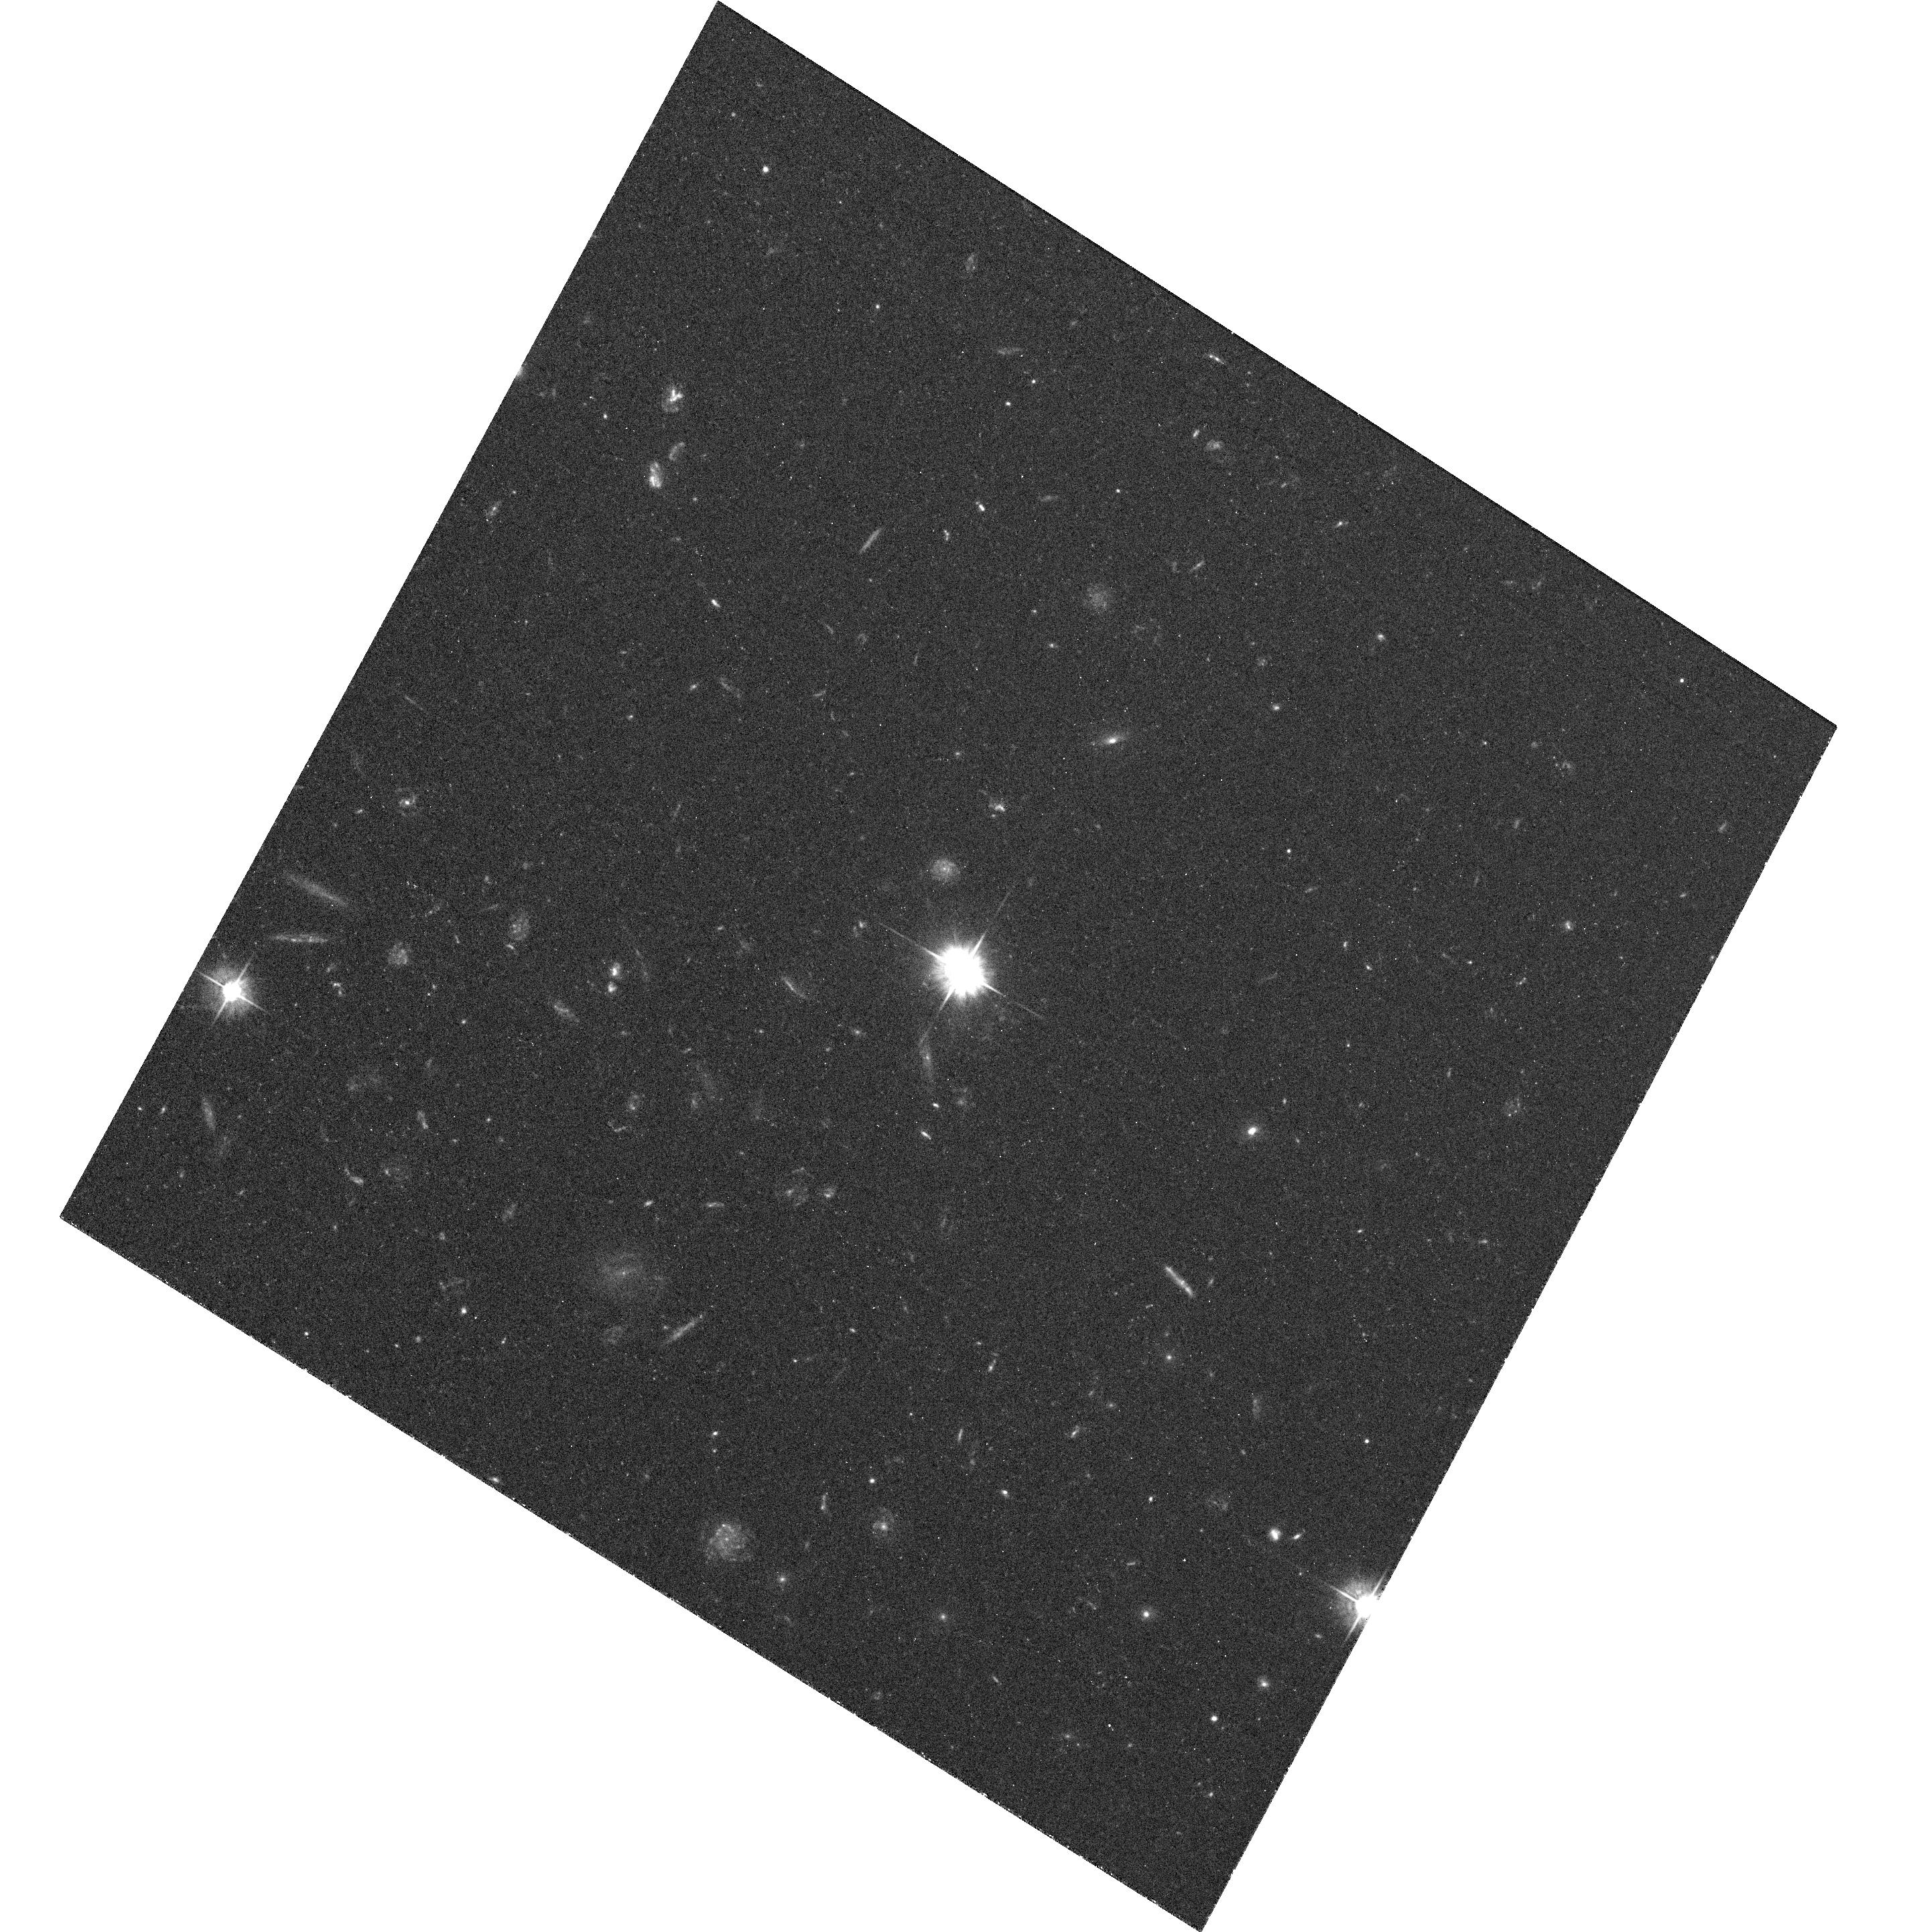
Target: 4C-19.44. Instrument: ACS/WFC. Filter: F475W. Exposure: 1.3 h. Observation ID: hst_10762_01_acs_wfc_f475w_j9k301

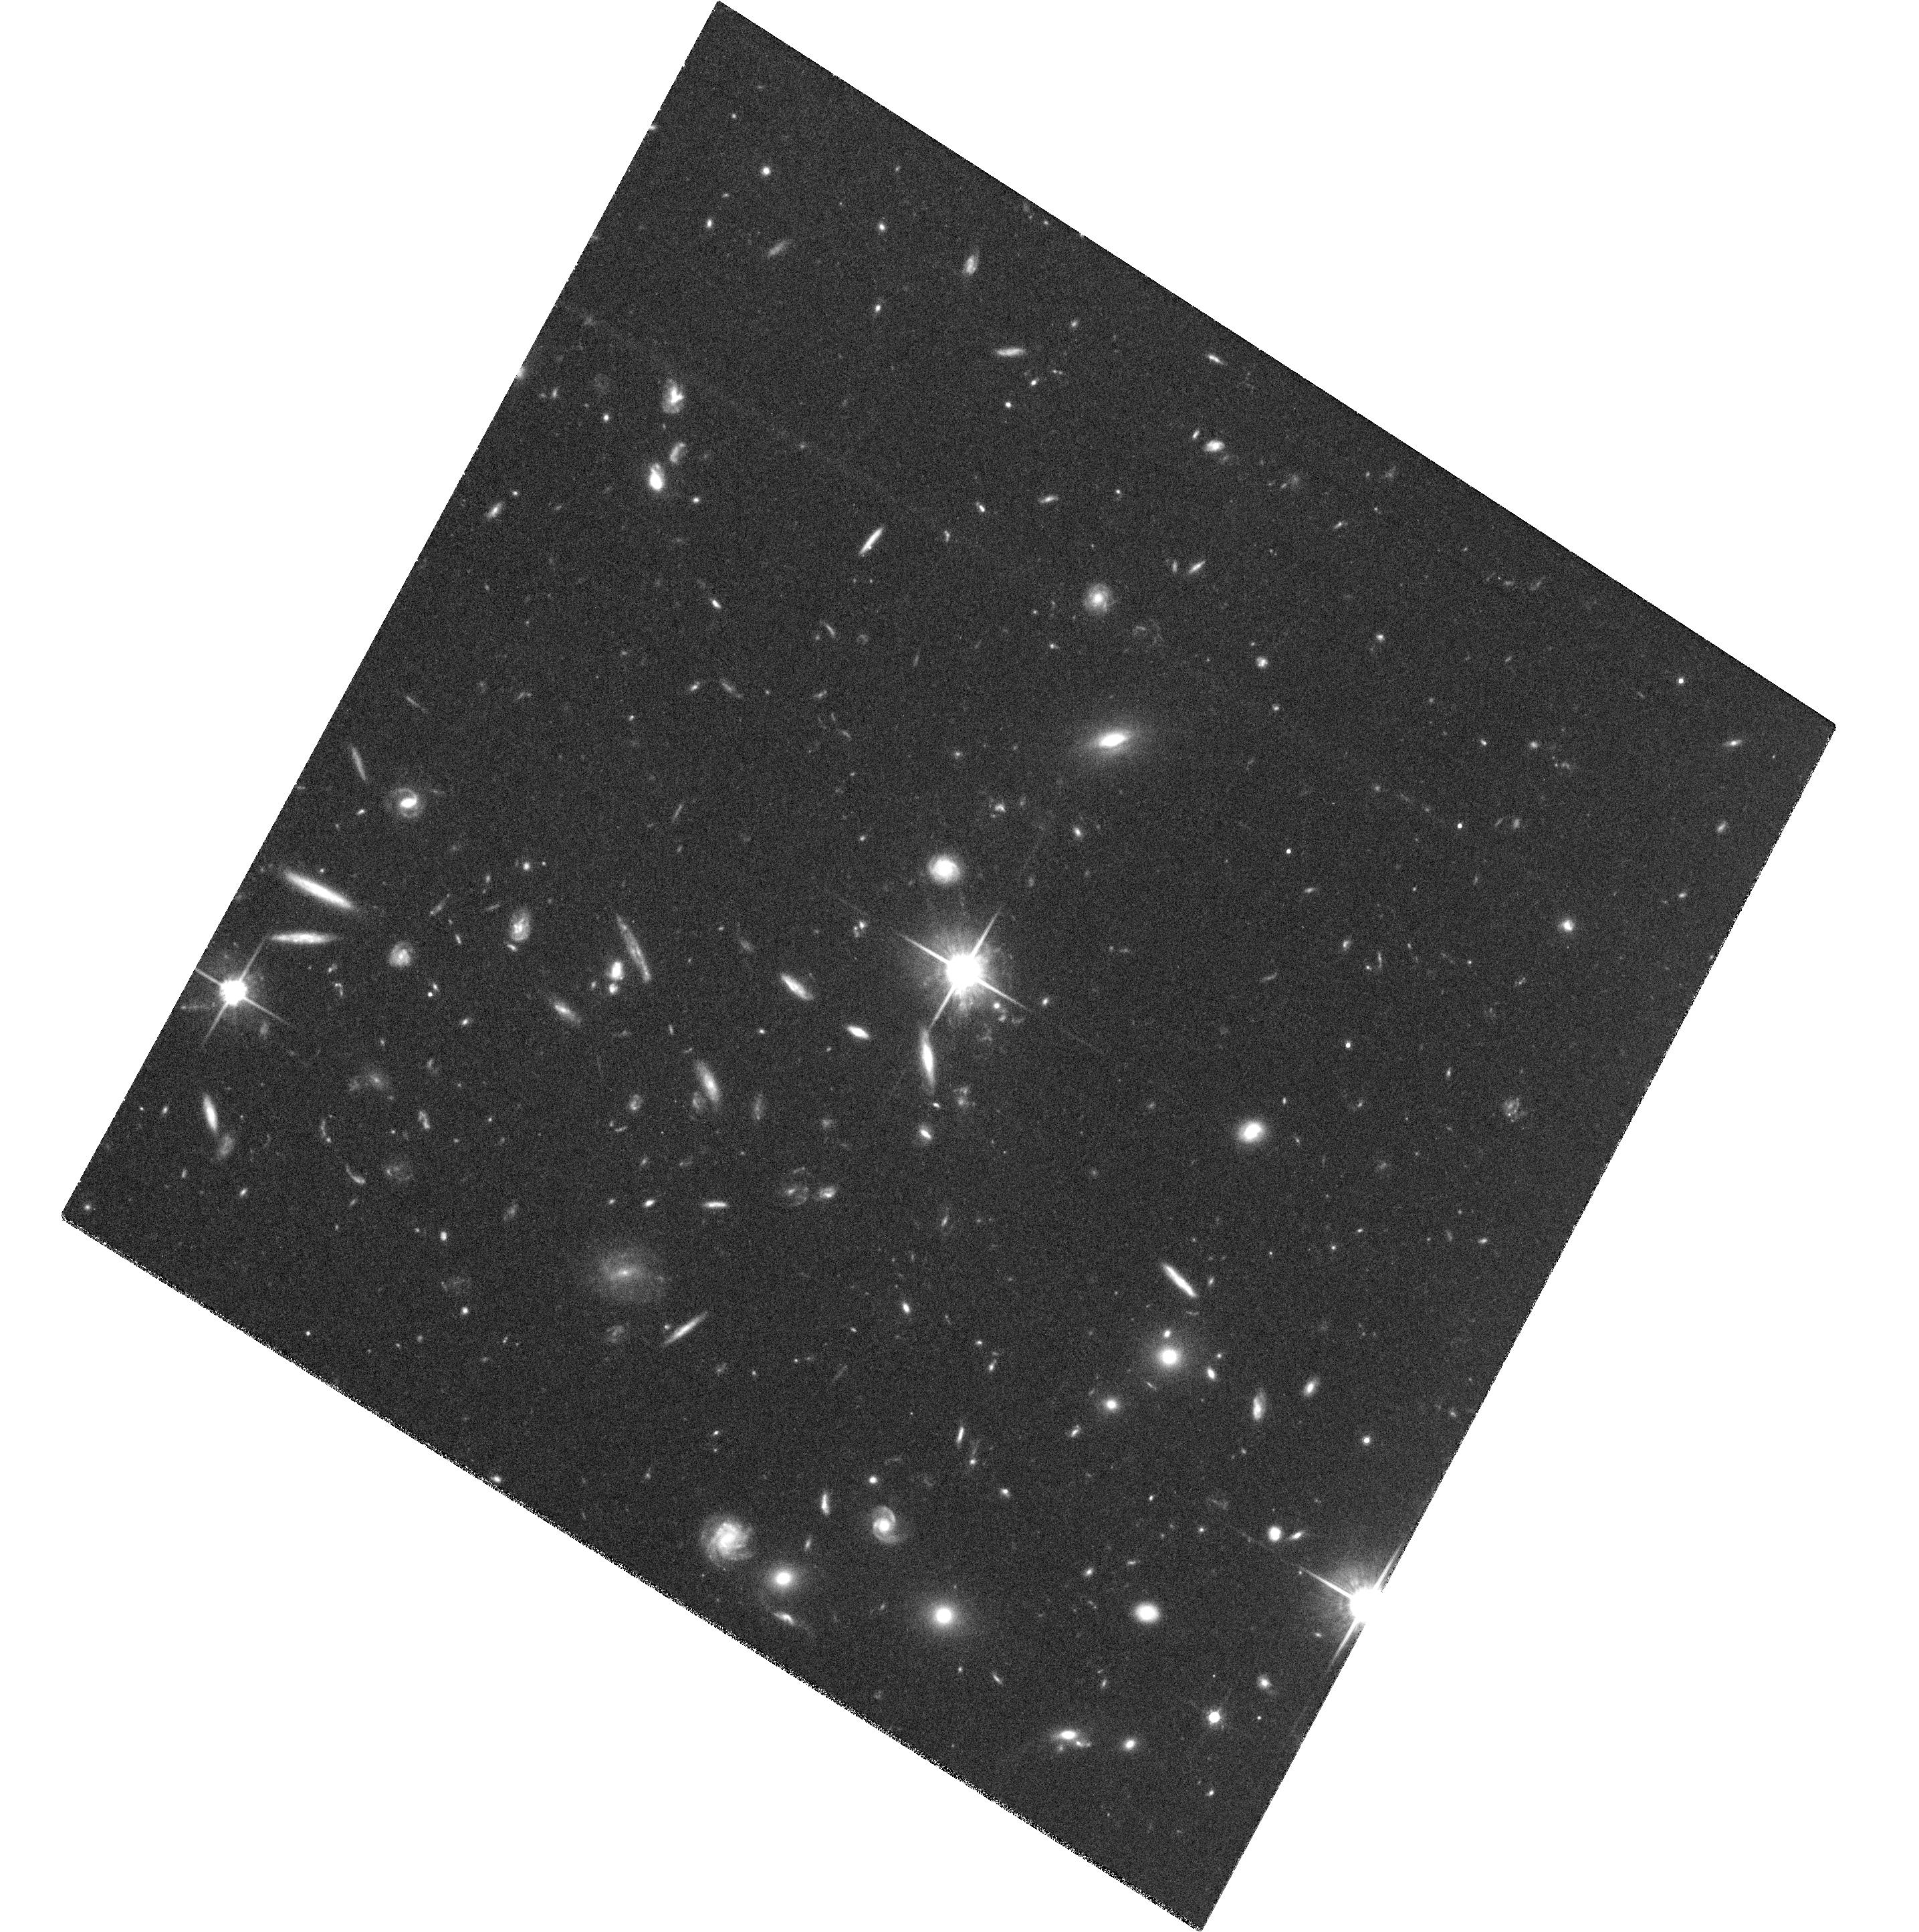
Target: 4C-19.44. Instrument: ACS/WFC. Filter: F814W. Exposure: 2 h. Observation ID: hst_10762_02_acs_wfc_f814w_j9k302

The Long X-ray Jet of Quasar 4C19.44 (PI: Harris, Daniel E.)

We propose to obtain a high signal/noise image of the very long jet of 4C 19.44. The observation should provide sufficient counts per jet feature to obtain X-ray spectral indices capable of discriminating between spectral models of the jet. We will examine the data for offsets between X-ray and radio features and compare the beaming of the kpc jet with the information obtained from the pc scale using VLBI.